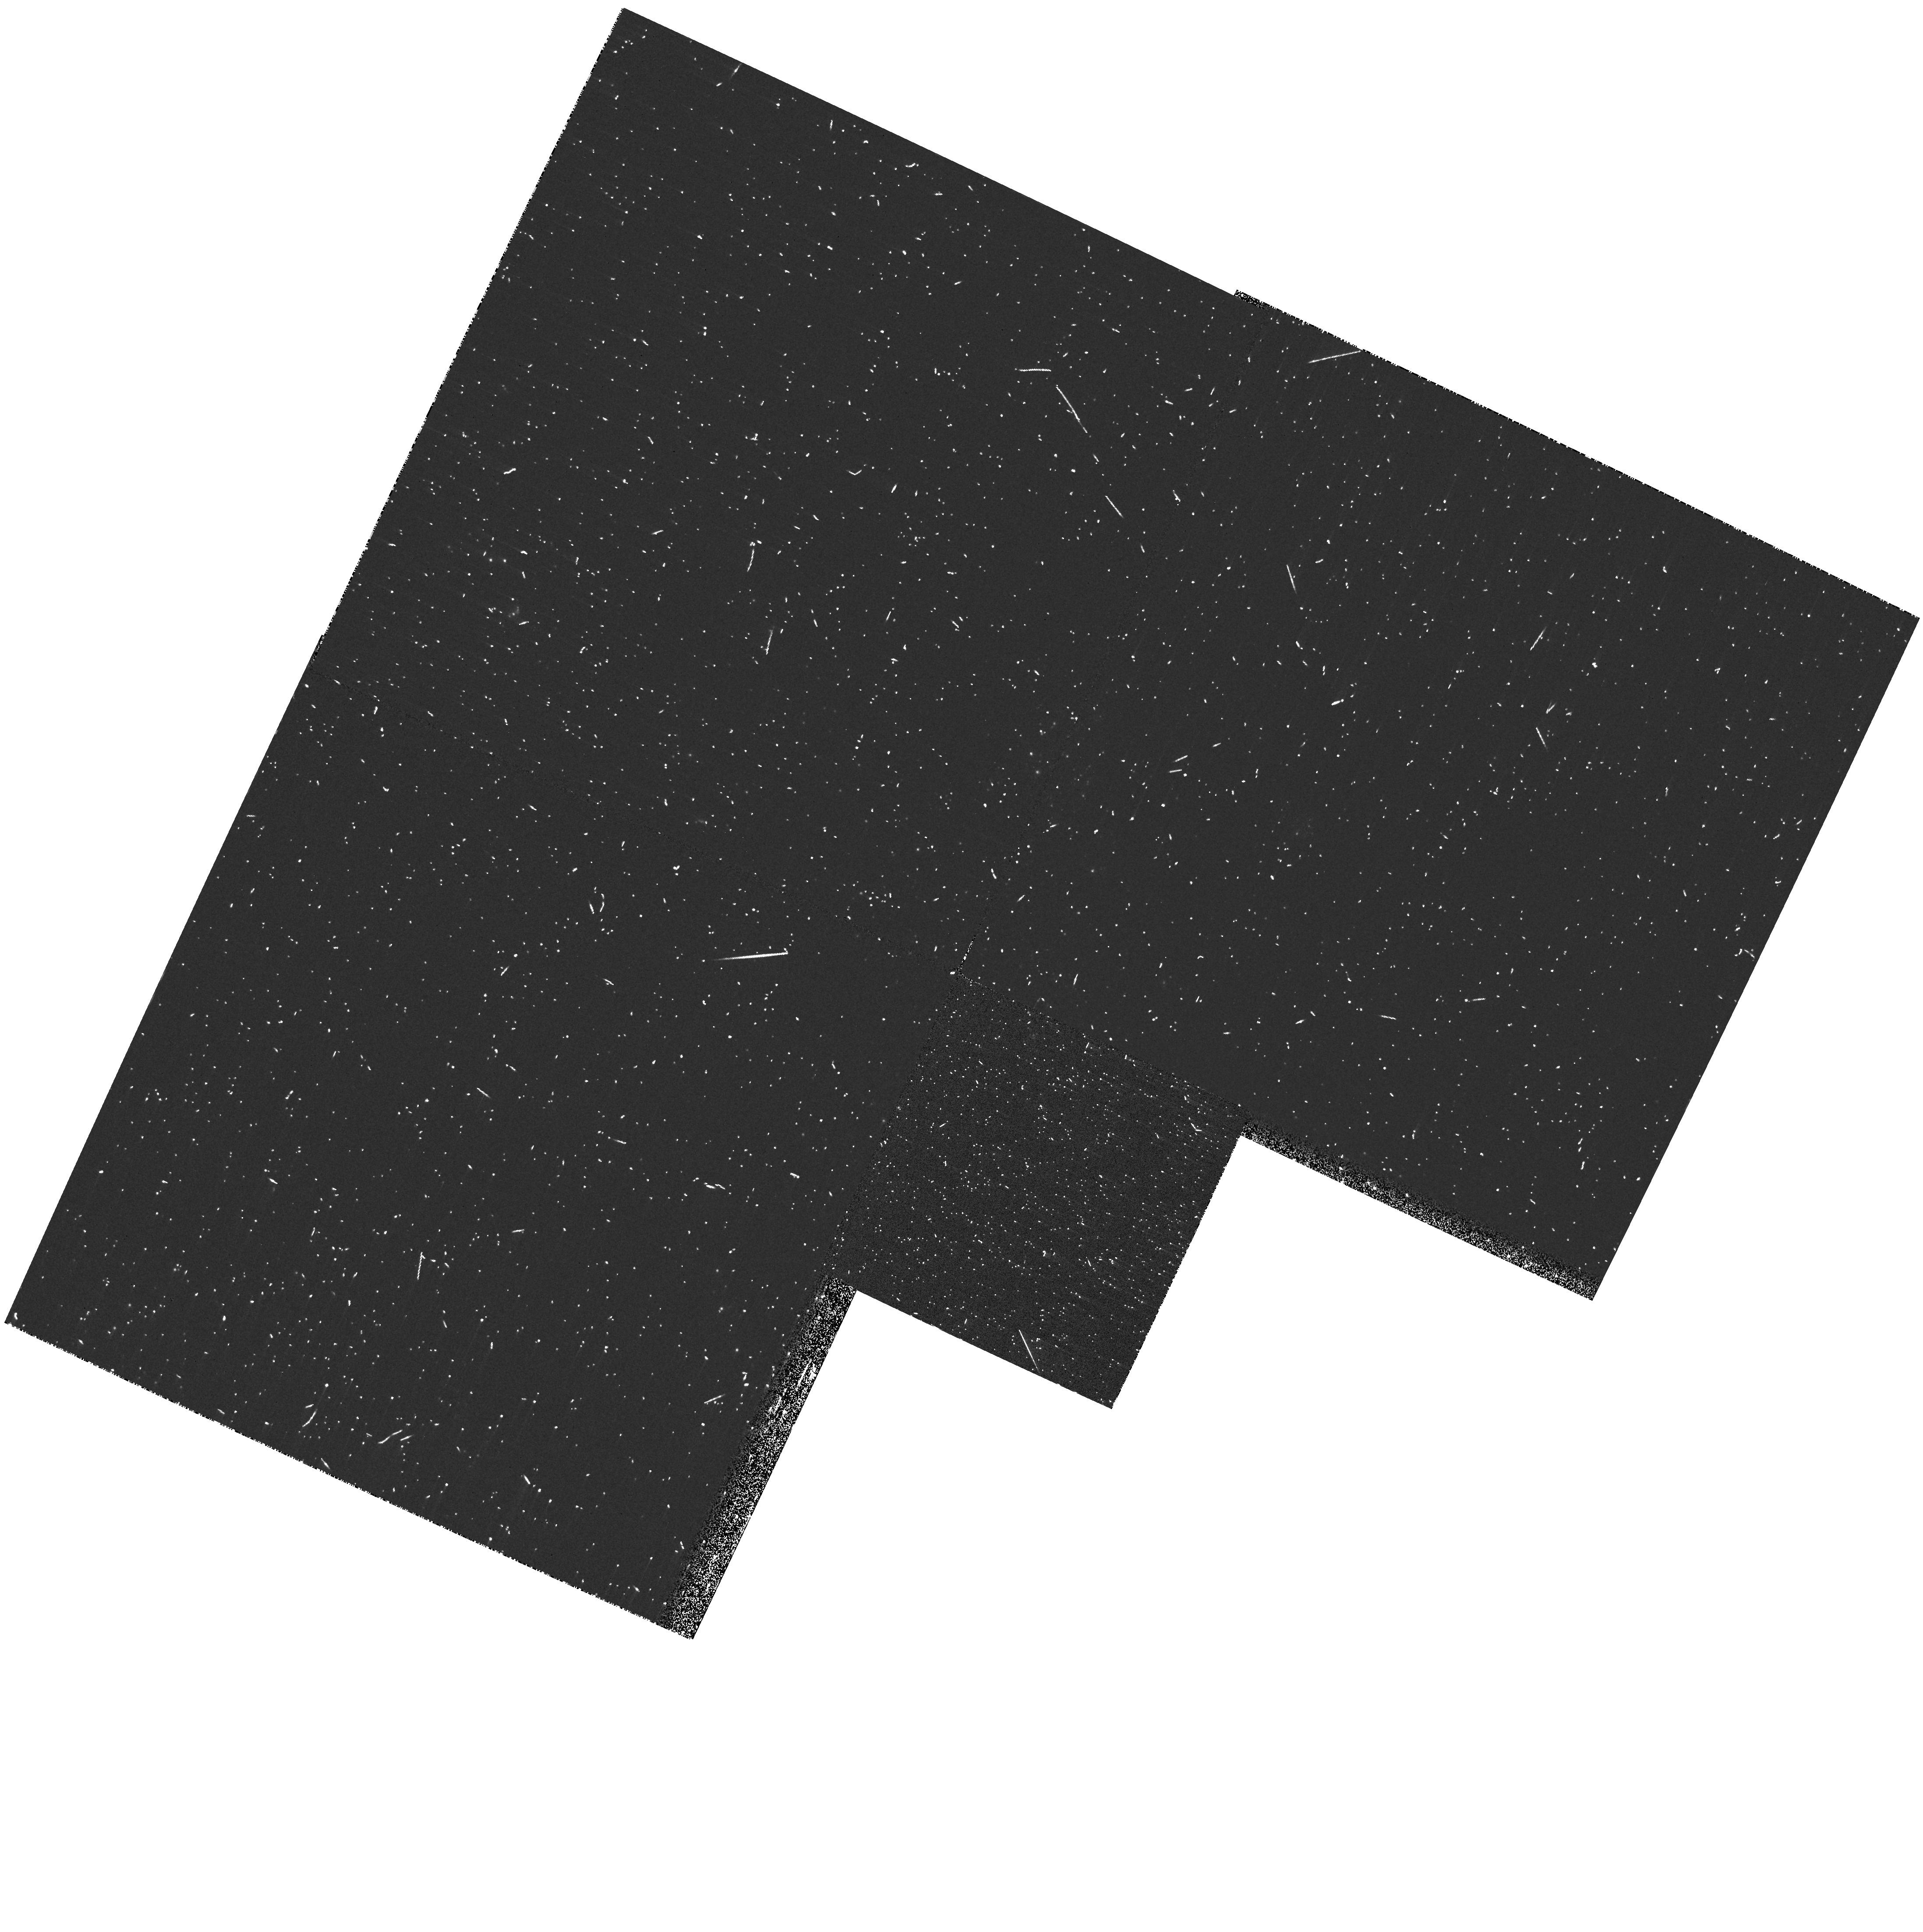
Target: D33-J013346.2+304439.9
Instrument: WFPC2/PC
Filter: F218W
Exposure: 12 min
Observation ID: hst_10919_01_wfpc2_pc_f218w_u9nv01

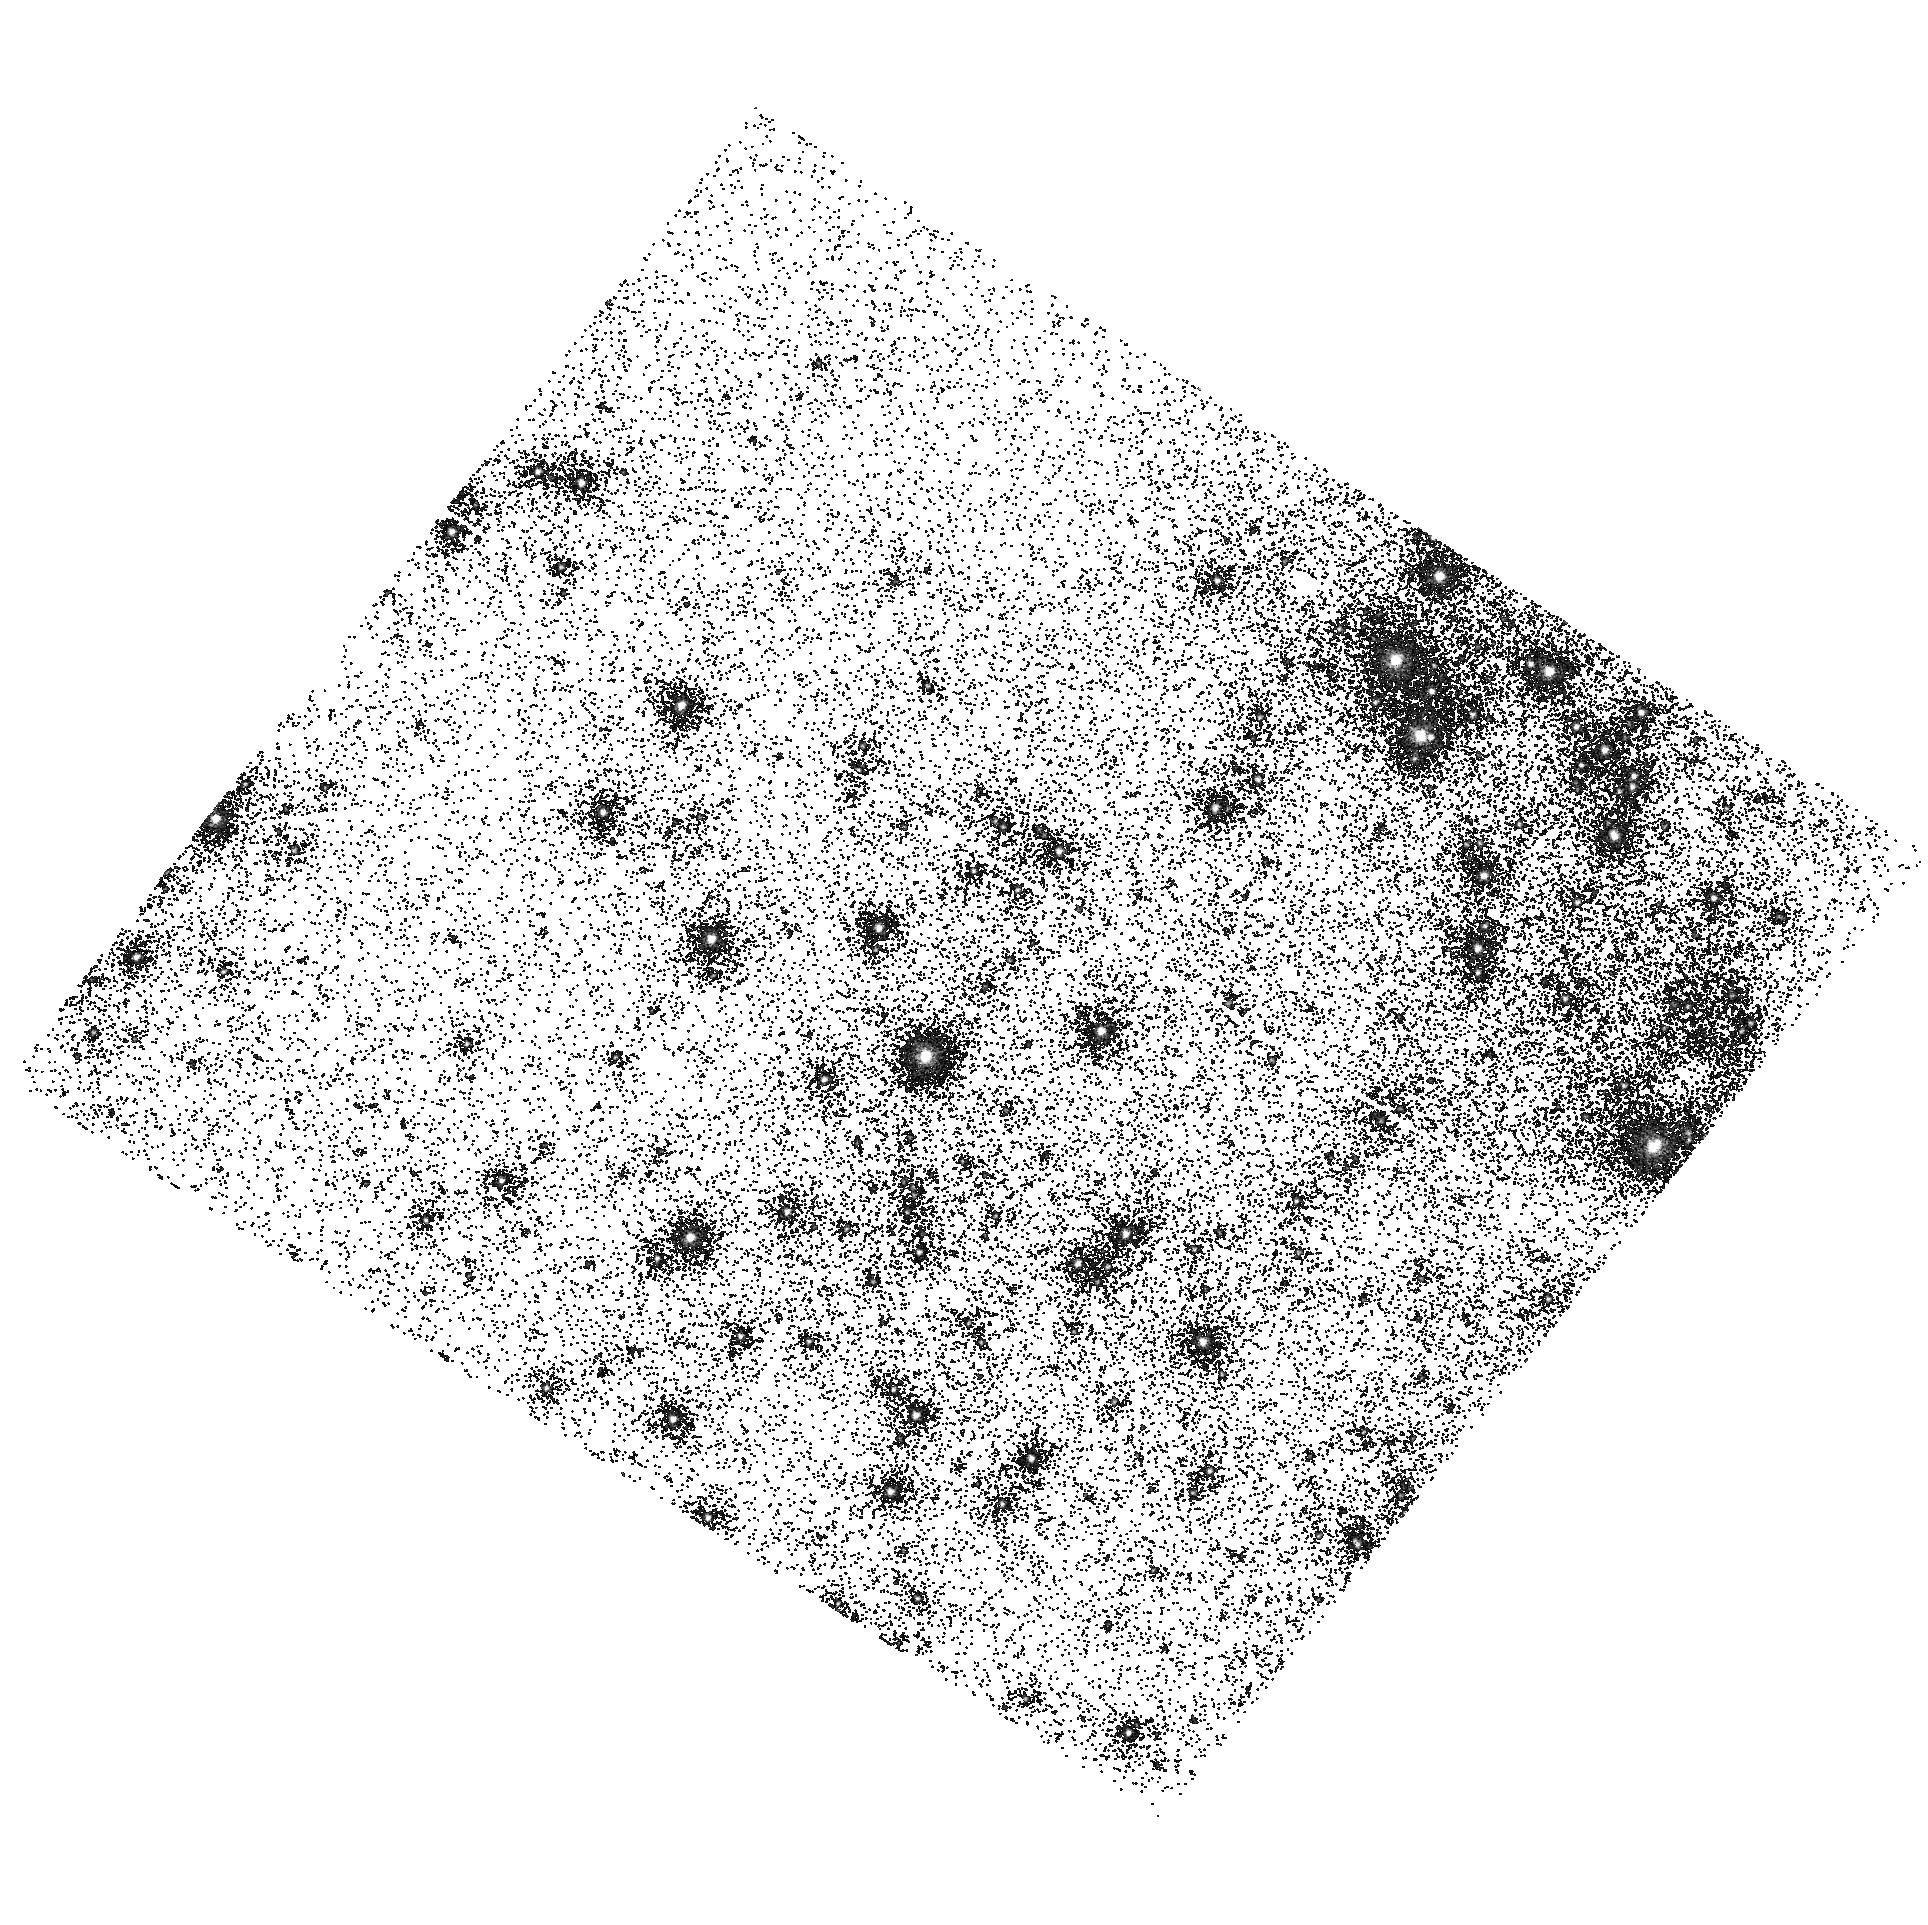
Target: D33-J013346.2+304439.9
Instrument: ACS/SBC
Filter: F125LP
Exposure: 1 min
Observation ID: hst_10919_02_acs_sbc_f125lp_j9nv02

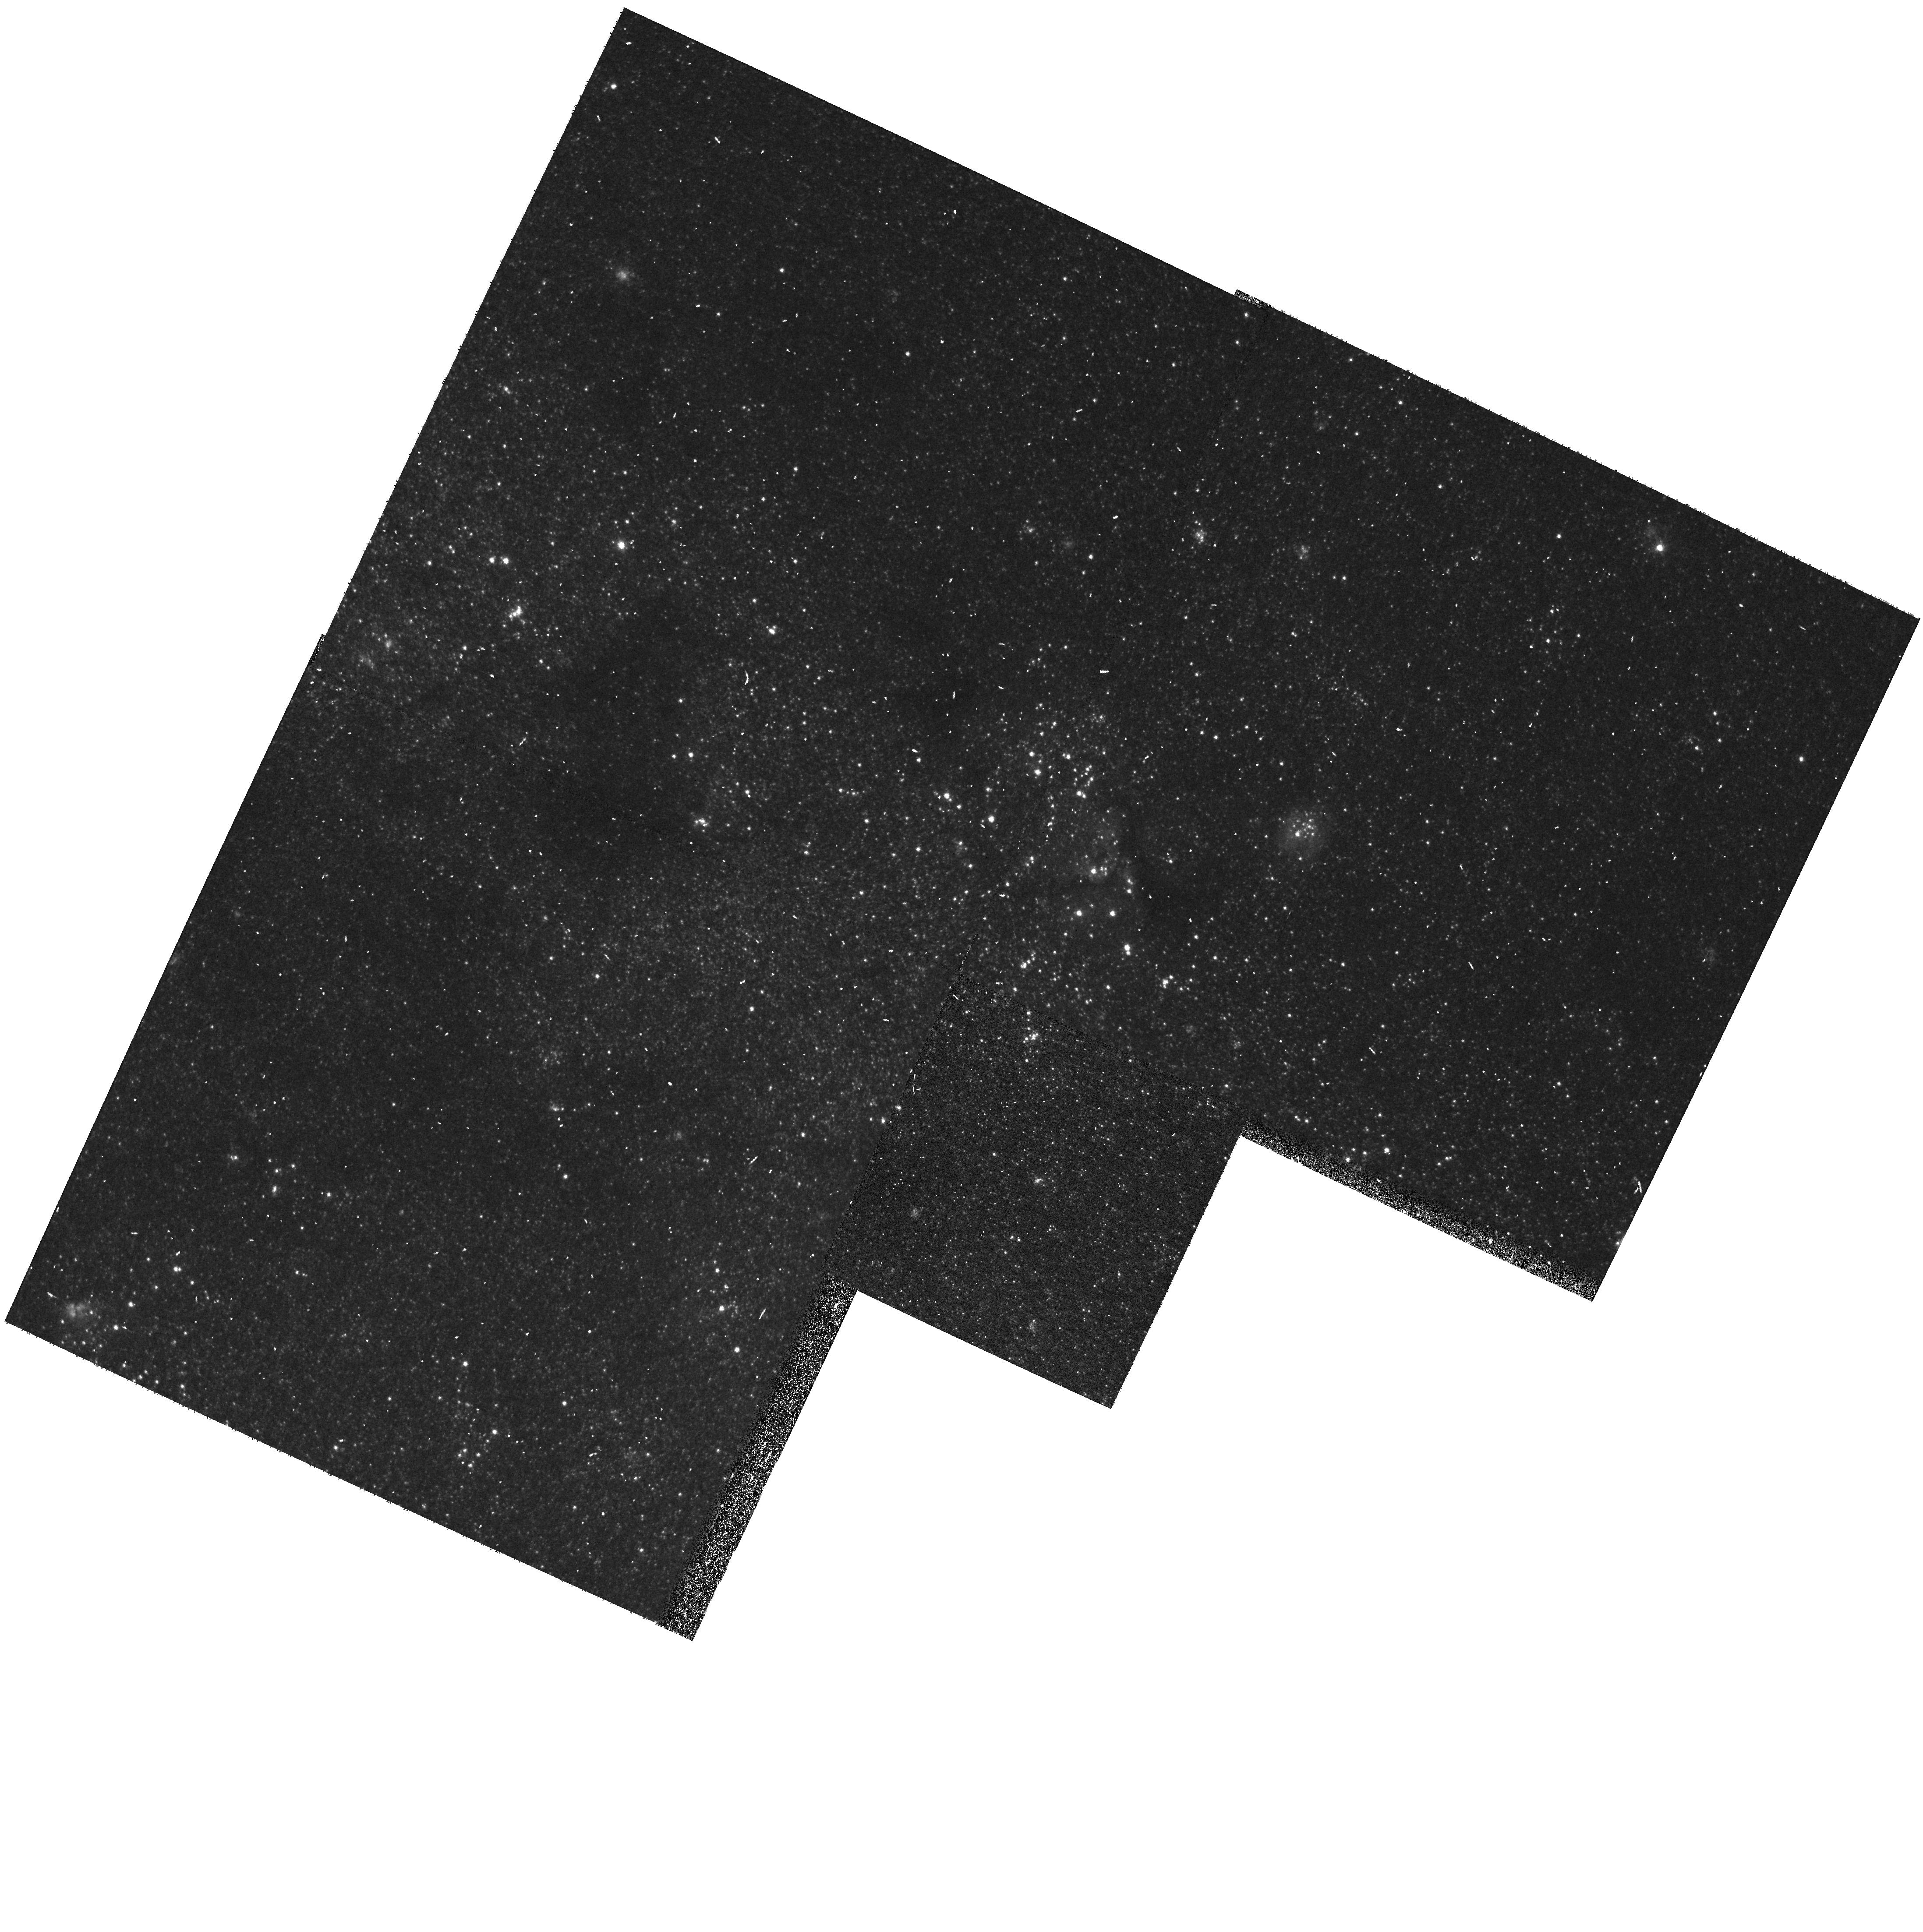
Target: D33-J013346.2+304439.9
Instrument: WFPC2/PC
Filter: F555W
Exposure: 3 min
Observation ID: hst_10919_01_wfpc2_pc_f555w_u9nv01

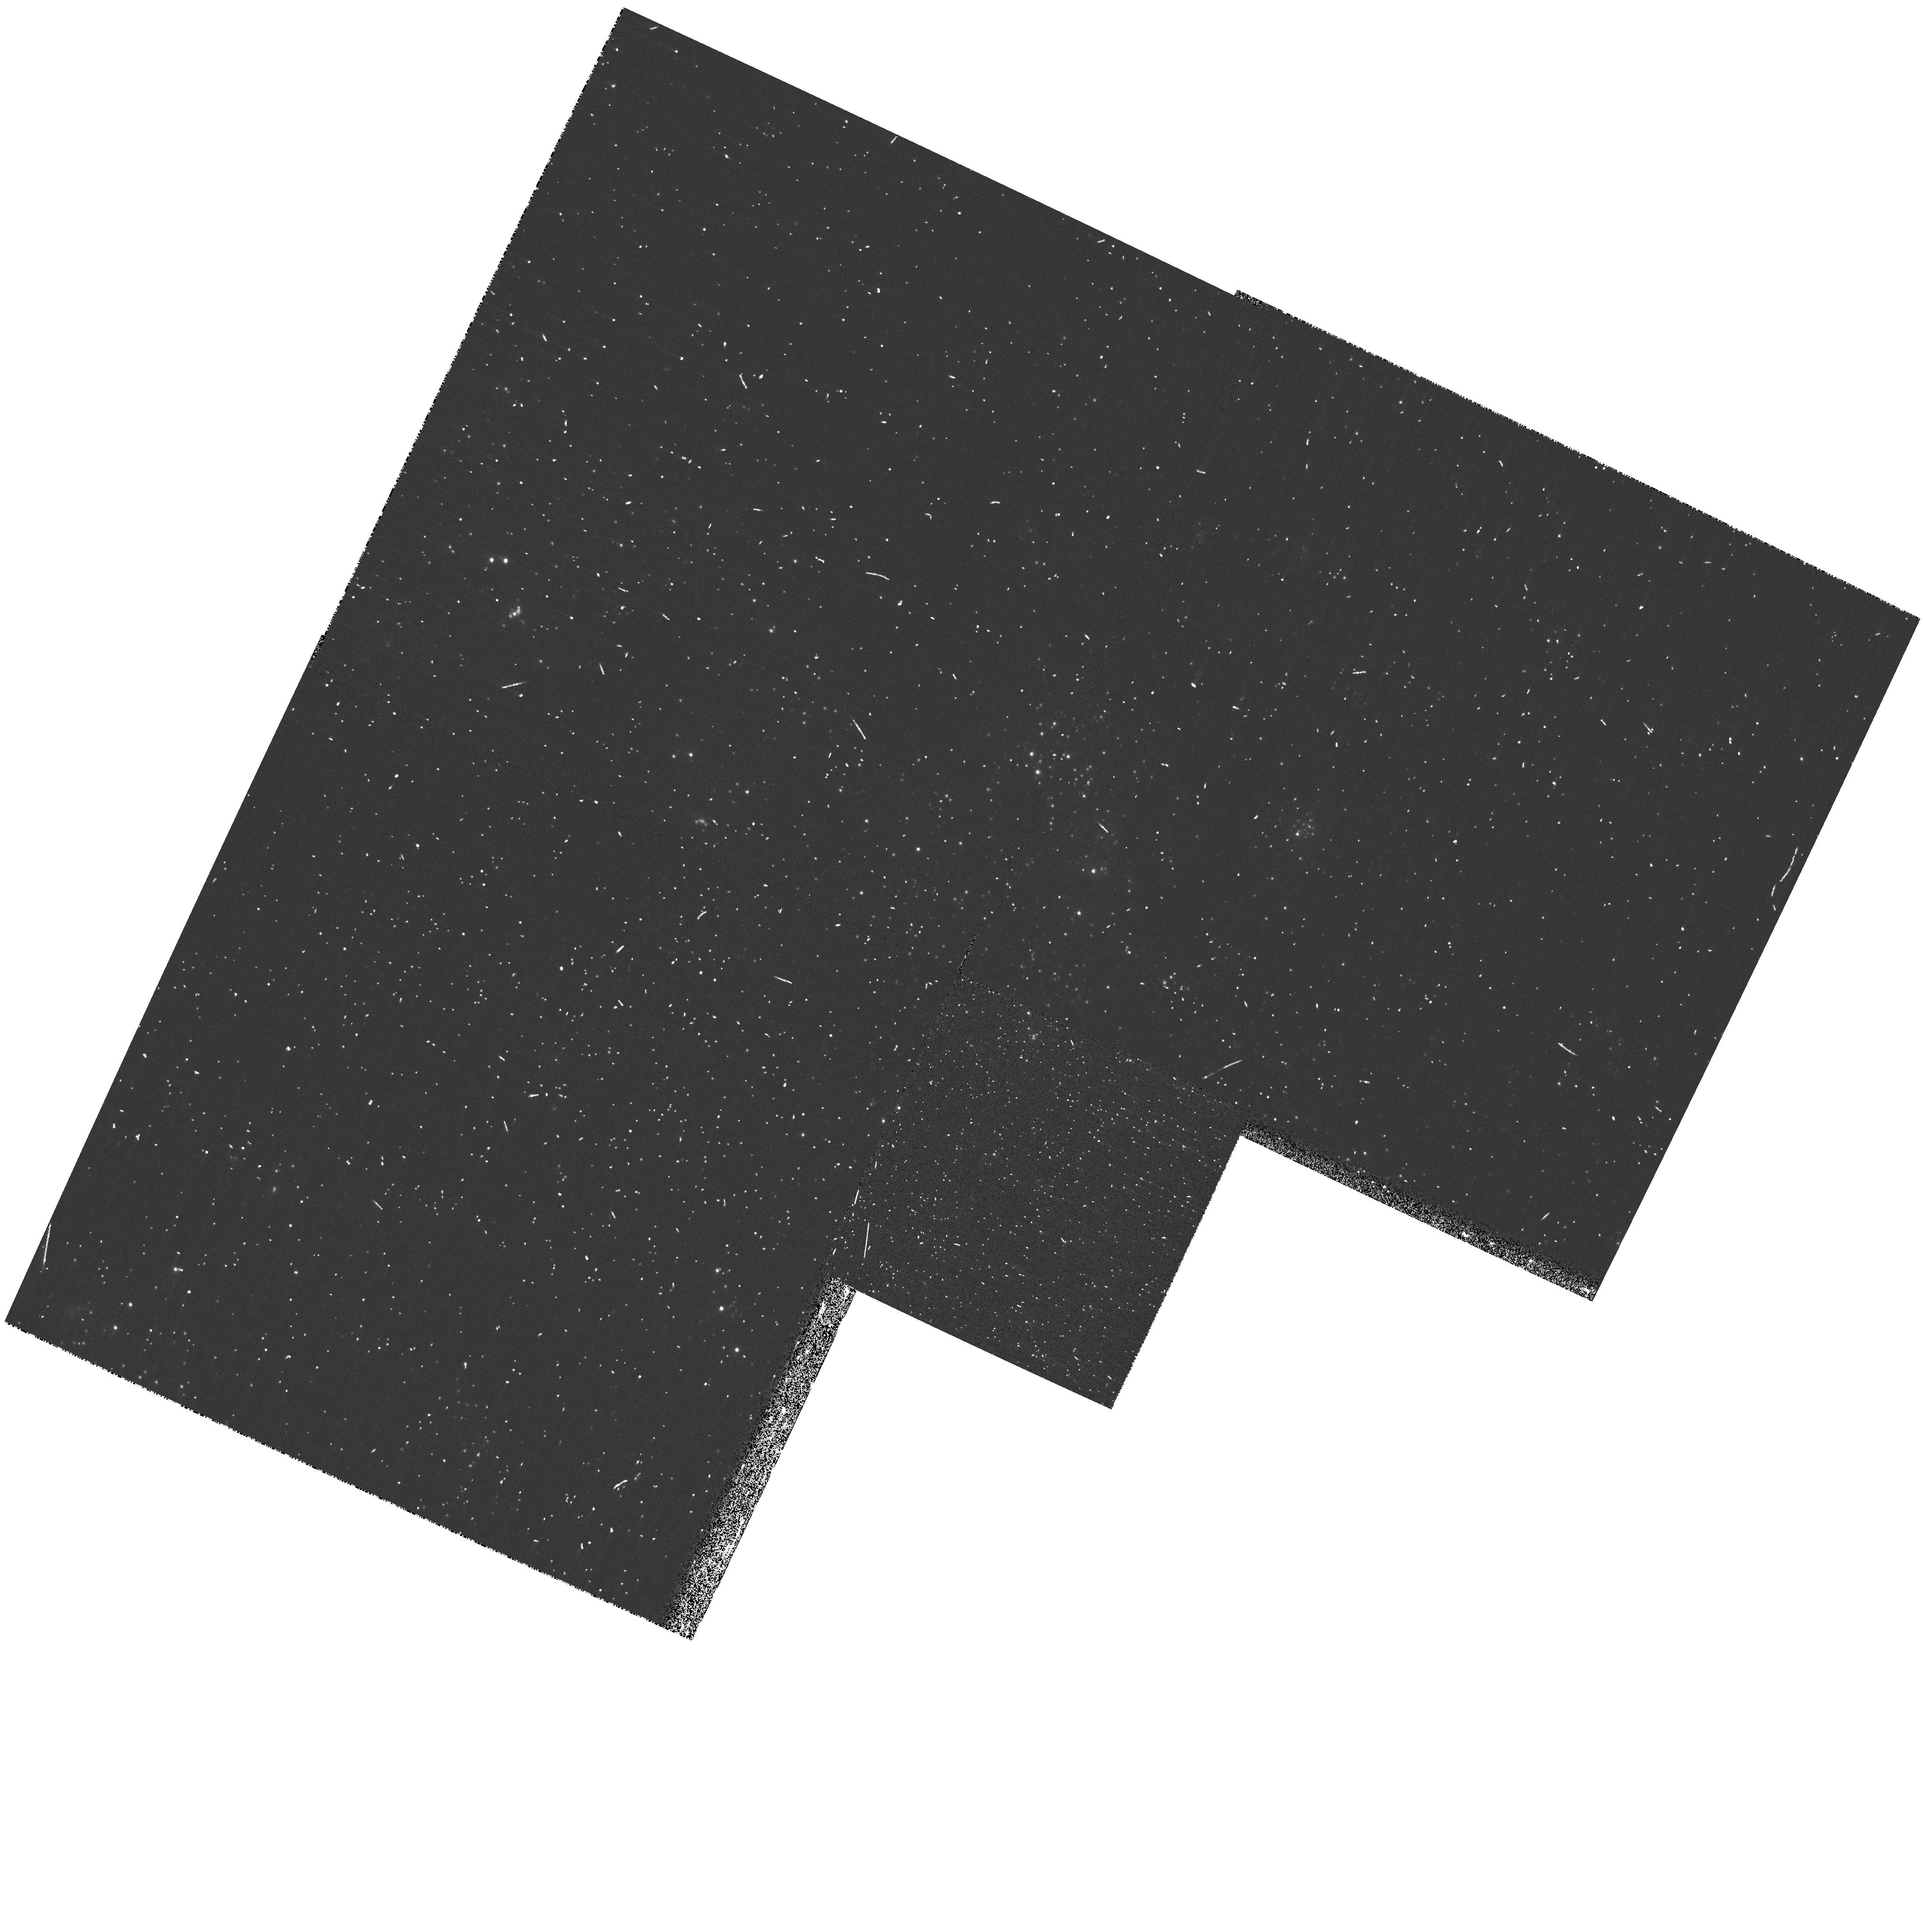
Target: D33-J013346.2+304439.9
Instrument: WFPC2/PC
Filter: F300W
Exposure: 5 min
Observation ID: hst_10919_01_wfpc2_pc_f300w_u9nv01

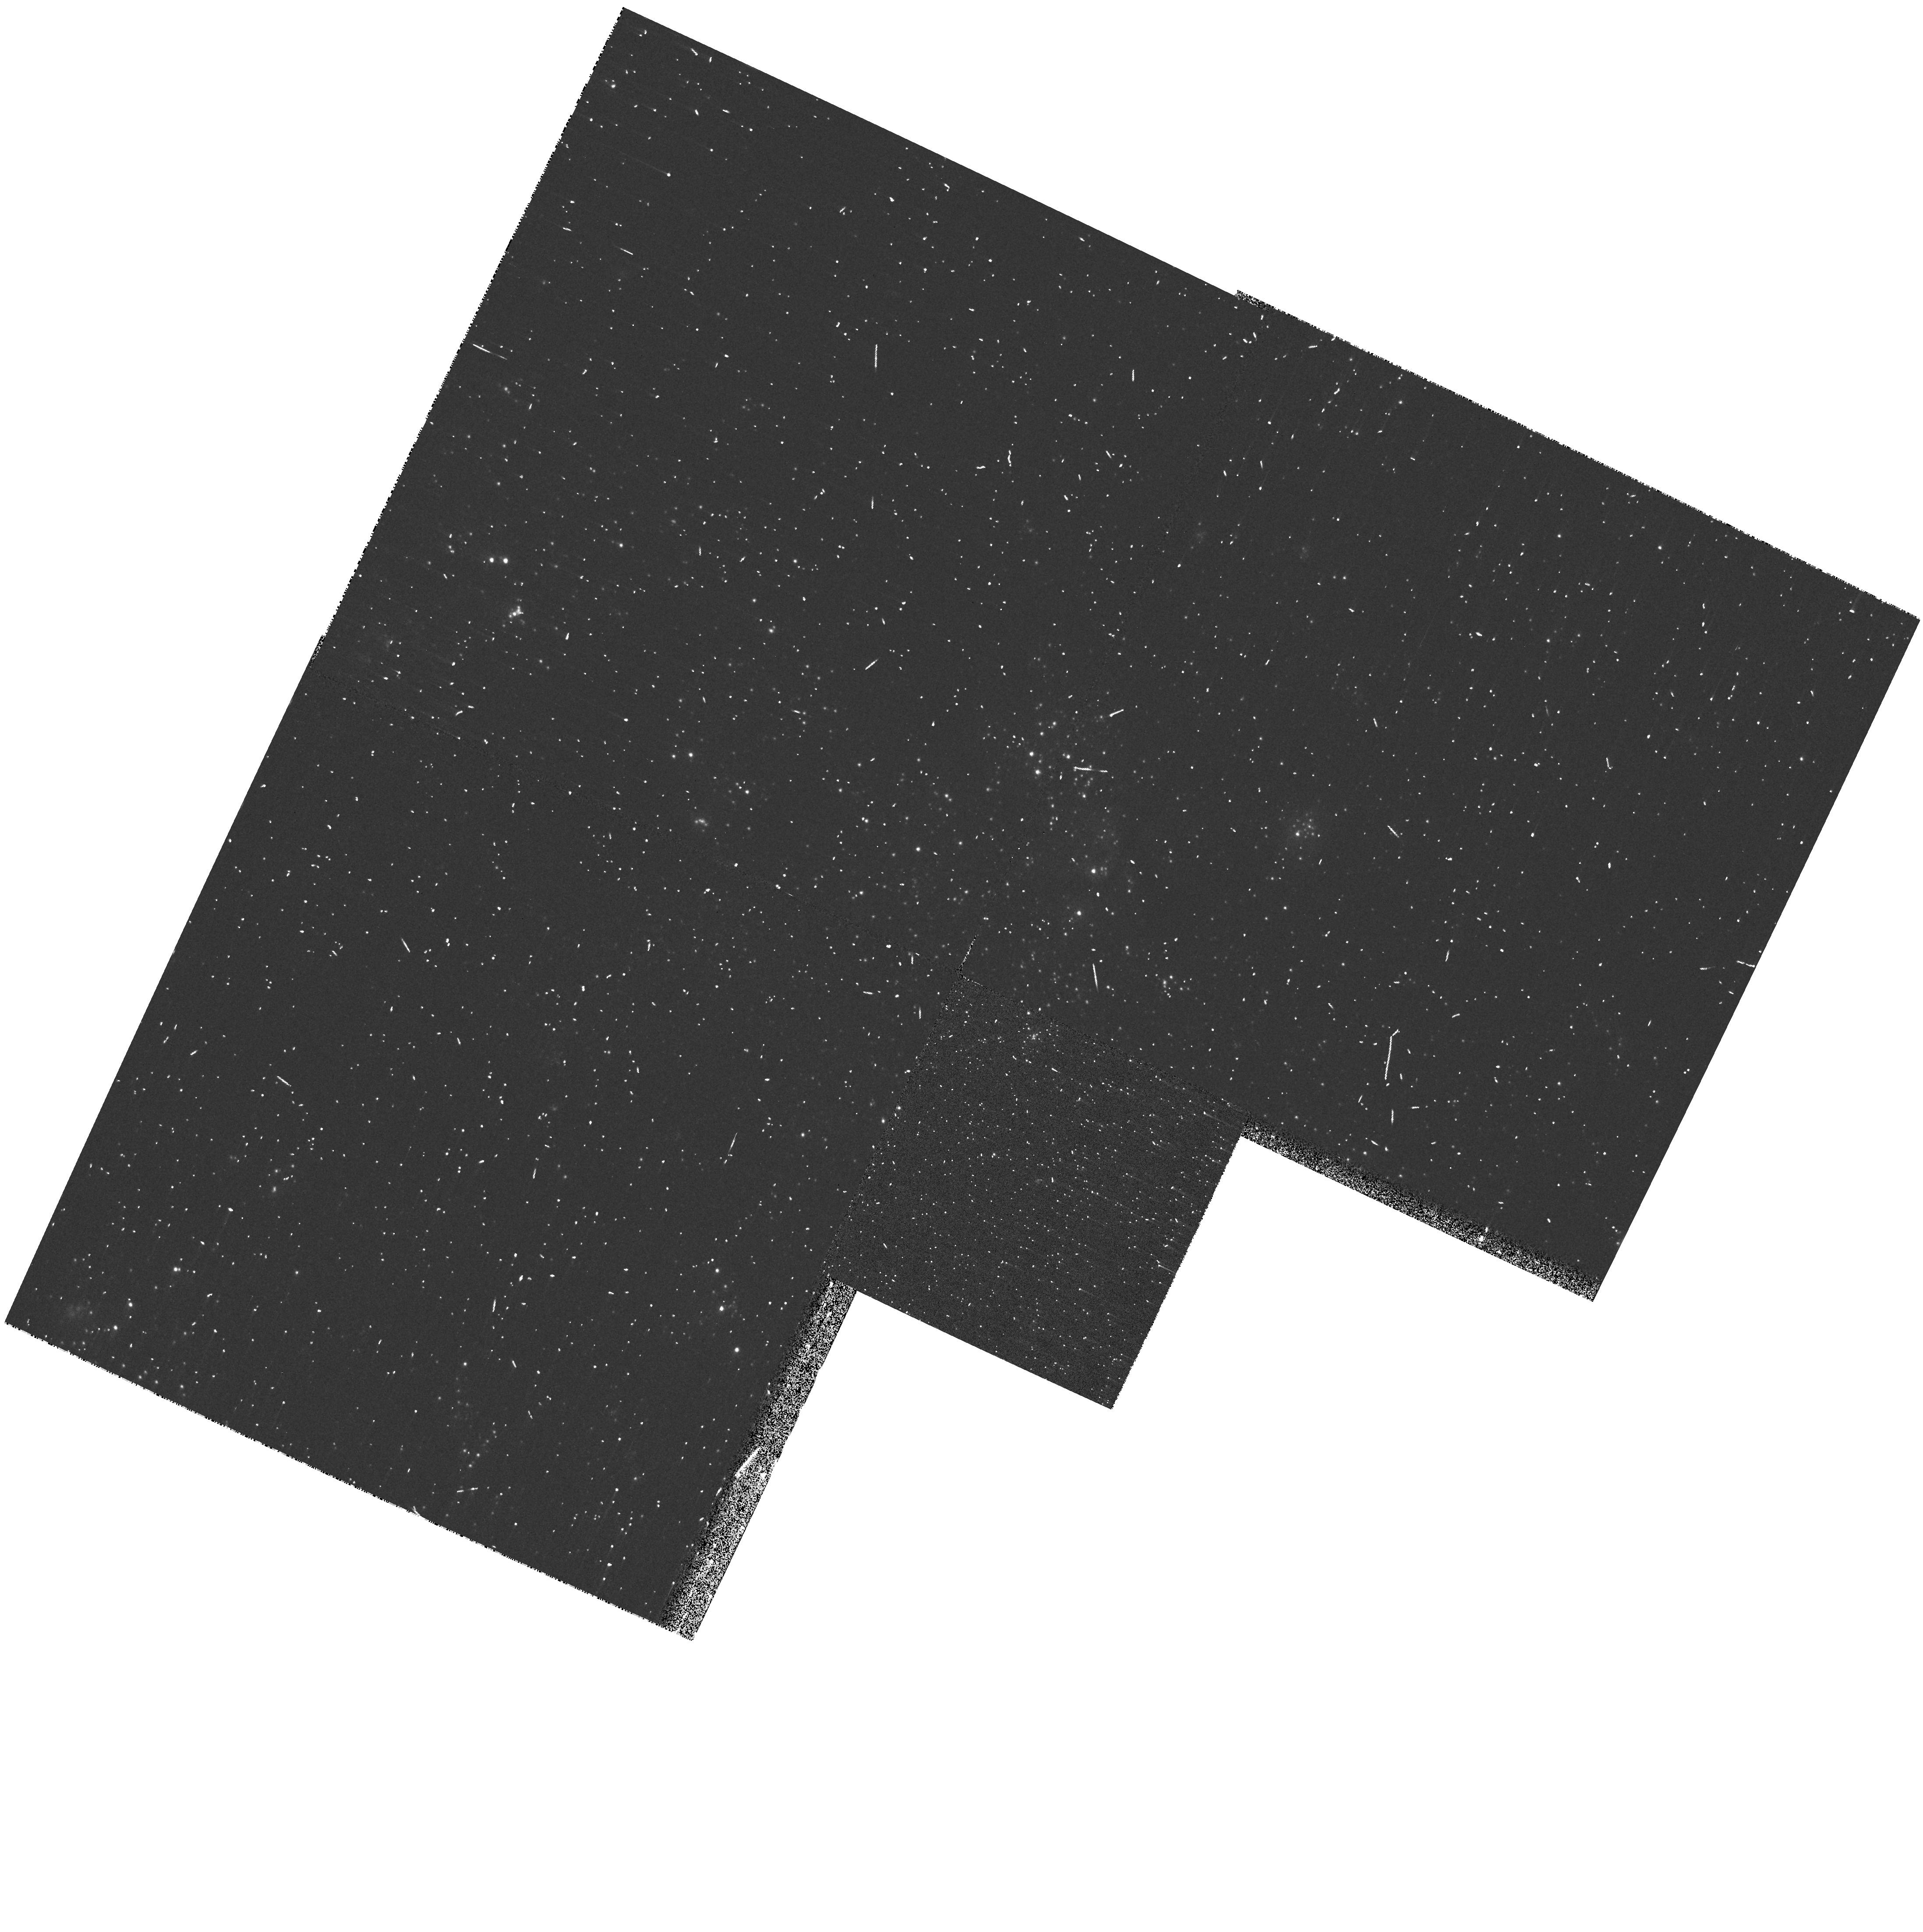
Target: D33-J013346.2+304439.9
Instrument: WFPC2/PC
Filter: F336W
Exposure: 6 min
Observation ID: hst_10919_01_wfpc2_pc_f336w_u9nv01

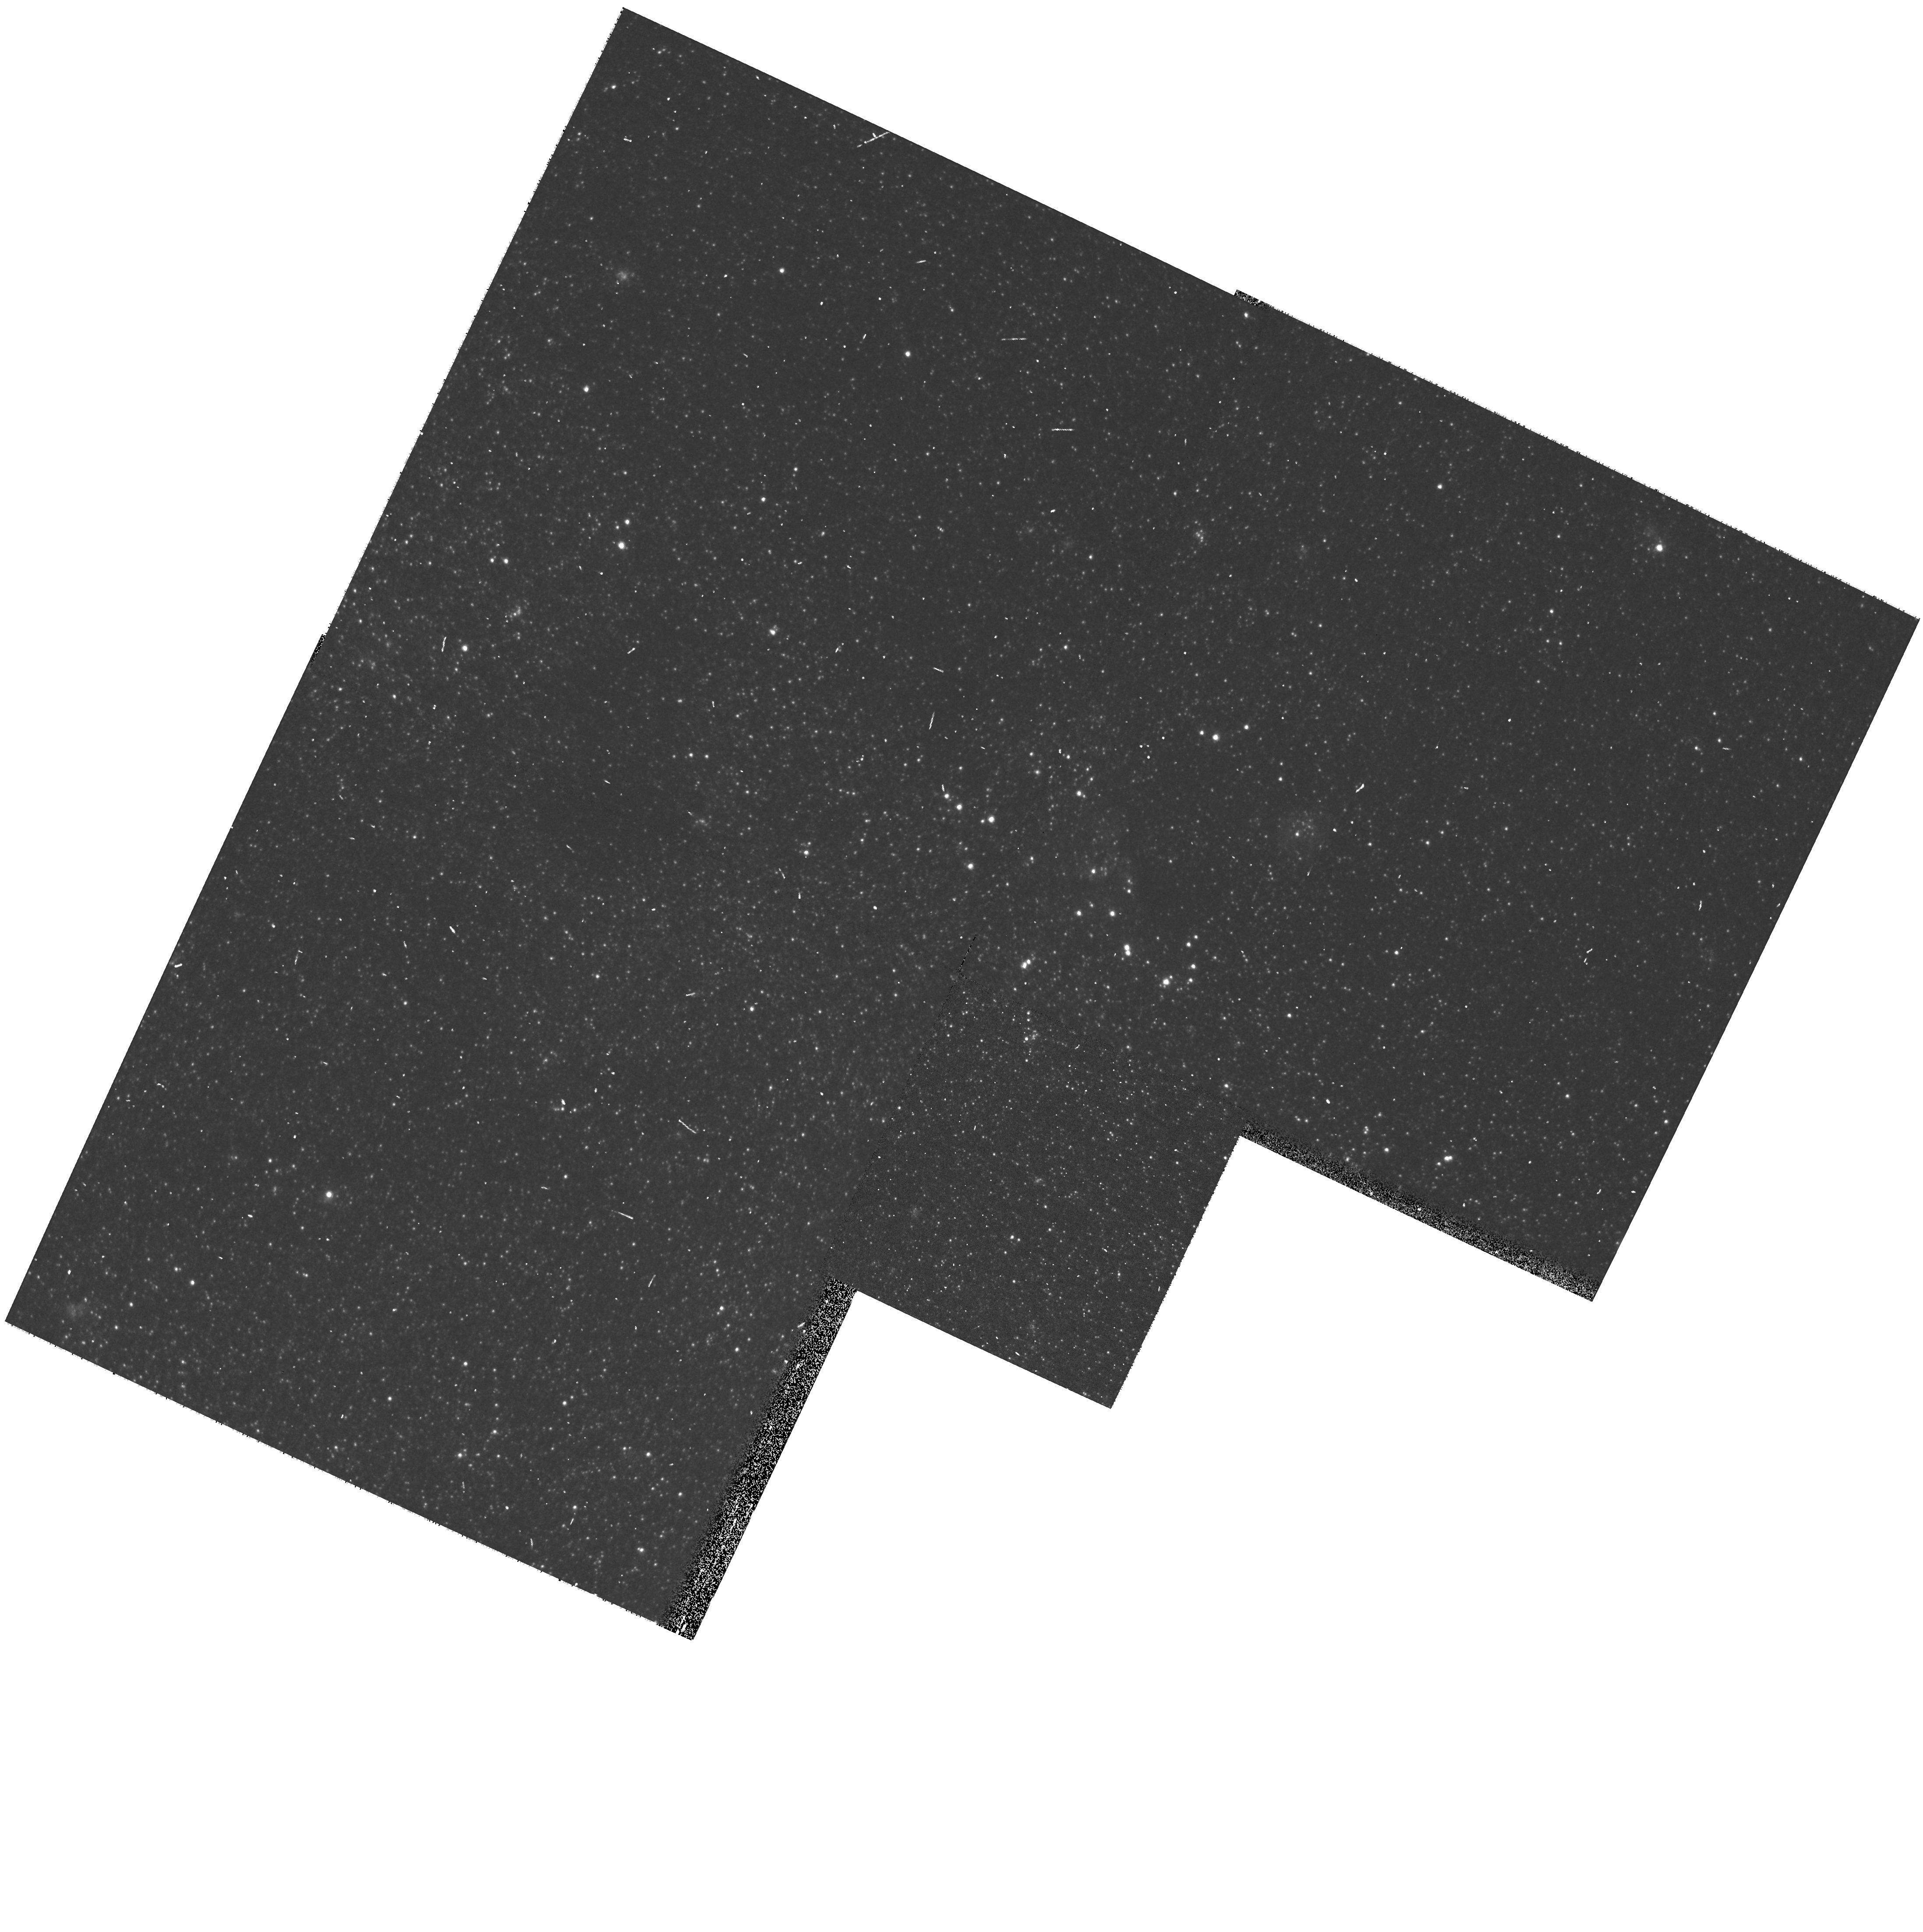
Target: D33-J013346.2+304439.9
Instrument: WFPC2/PC
Filter: F814W
Exposure: 3 min
Observation ID: hst_10919_01_wfpc2_pc_f814w_u9nv01

Eclipsing Binaries in the Local Group: II - Calibration of the Zeropoint of the Cosmic Distance Scale and Fundamental Properties of Stars in M33 (PI: Guinan, Edward F.)

The Great Spiral Galaxy in Triangulum (M33) is potentially a crucial calibrator for the Cosmic Distance Scale, and thus for determining the age and evolution of the Universe. M33 is viewed face-on, has a simple geometry, large and diverse stellar populations, and morphologies similar to our Galaxy and other more distant galaxies used for distance determinations. Yet currently the M33 distance (d ~ 830 +/- 110 kpc) still has measurement dispersions of 10-15%. We have demonstrated, in our work on the LMC and M31 distances, that double-line eclipsing binaries can serve as excellent "standard candles." Distances derived from eclipsing binaries are basically geometric and essentially free from many assumptions and uncertainties that plague other less direct methods, such as metallicity differences and calibration zeropoints. The absolute radii of the component stars of eclipsing binaries can be determined to better than a few percent from the time-tested analyses of their light and radial velocity curves. With accurate determinations of radii, temperatures, and ISM absorption it is possible to determine reliable distances. We are extending our program of using eclipsing binaries as standard candles to determine an accurate distance to M33. As a first step, we are proposing to carry out HST/ACS spectrophotometry of a well suited ~19th mag ~O7 + ~O7 eclipsing binary system in M33 that has been previously observed from the ground. HST/ACS prism/grism low-resolution spectrophotometry (118-850 nm) is the only missing key element of this program and is used to determine more reliable values for T_eff, [Fe/H], and ISM extinction. These quantities, when combined with the results from existing light and radial velocity curves for the target, yield the stellar masses, radii, luminosities and, importantly, the distance. The proposed HST/ACS program can be carried out effectively with only 1 HST orbit. Based on our previous experience, we expect to reduce the uncertainty of the M33 distance to better than 5-7%, thereby leading to a firmer calibration of the Cosmic Distance Scale and the zeropoint of the Hubble Constant (Ho).